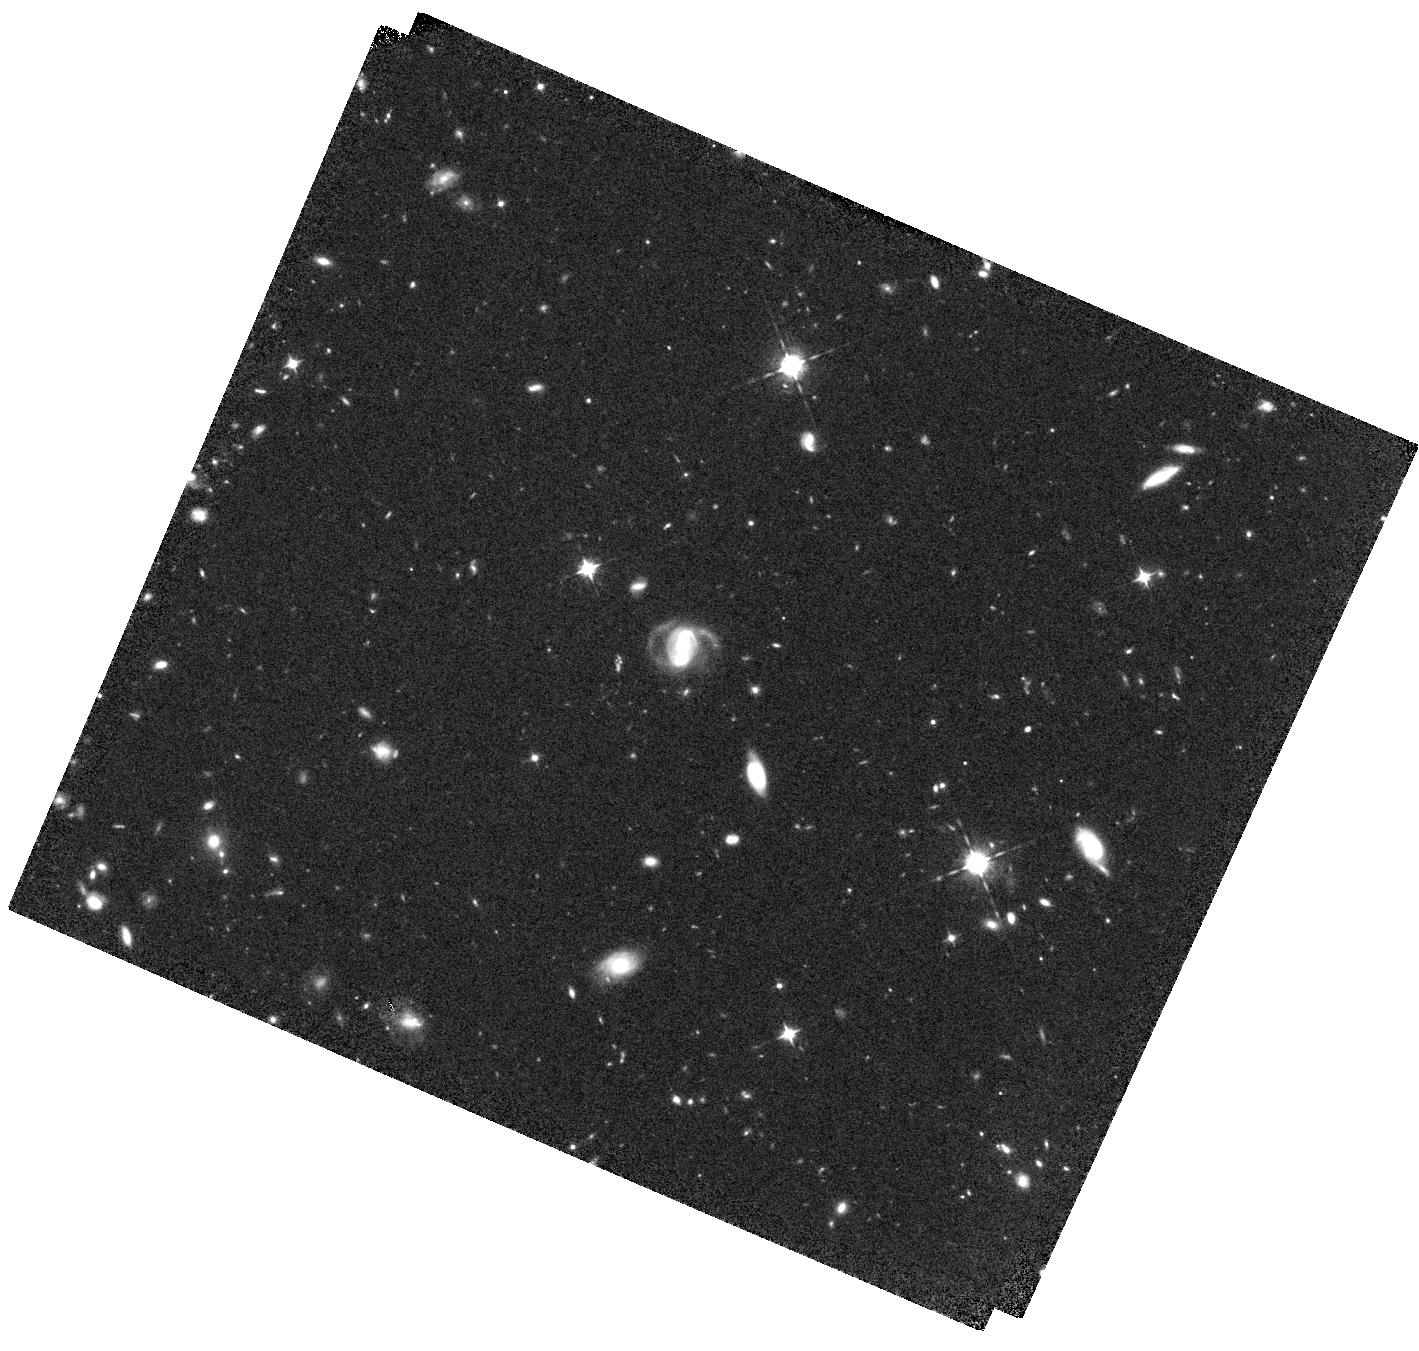
Target: COSMOS-Z910-14822
Instrument: WFC3/IR
Filter: F098M
Exposure: 1.3 h
Observation ID: hst_15697_01_wfc3_ir_f098m_idzg01

Photometric Confirmation of the Brightest Known Galaxy Candidate at z > 9 (PI: Finkelstein, Steven L.)

We request two orbits of WFC3 imaging with the F098M filter to confirm the Lyman break and constrain the redshift of a remarkably bright H=24.5 galaxy in the CANDELS COSMOS field. Photometric redshift analyses including previous HST (V, I, J and H-band) and ground-based imaging overwhelmingly prefer a redshift of z ~ 9.5. A galaxy this luminous (in the searched volume) so early in the universe sets tight constraints on the onset of star formation and AGN growth, thus even this single source would be a game changer (regardless of its ionizing source). However, the inclusion of Spitzer/IRAC photometry complicates the picture. Two different deblending methods both successfully subtract bright neighboring galaxies, measuring significant flux at the position of this exceptional source at both 3.6 and 4.5 um. However, the [3.6]-[4.5] color is slightly different between these two methods, with one method measuring a slightly red color, consistent with z~9.5, and the other measuring a slightly blue color, preferring z~2. This systematic uncertainty in the deblending process prevents a concrete determination of the nature of this source. An efficient two orbits of F098M imaging will break this redshift degeneracy. At this depth, if the galaxy is truly at z~2 we will detect it at 5-sigma significance, while a non-detection will rule out all low-redshift solutions, regardless of the IRAC photometry used, at >99.5% confidence. These observations are urgent, as once the nature of this source is known, deep spectroscopy can be pursued to measure the precise redshift, allowing detailed investigations with JWST Cycle 1 spectroscopy.